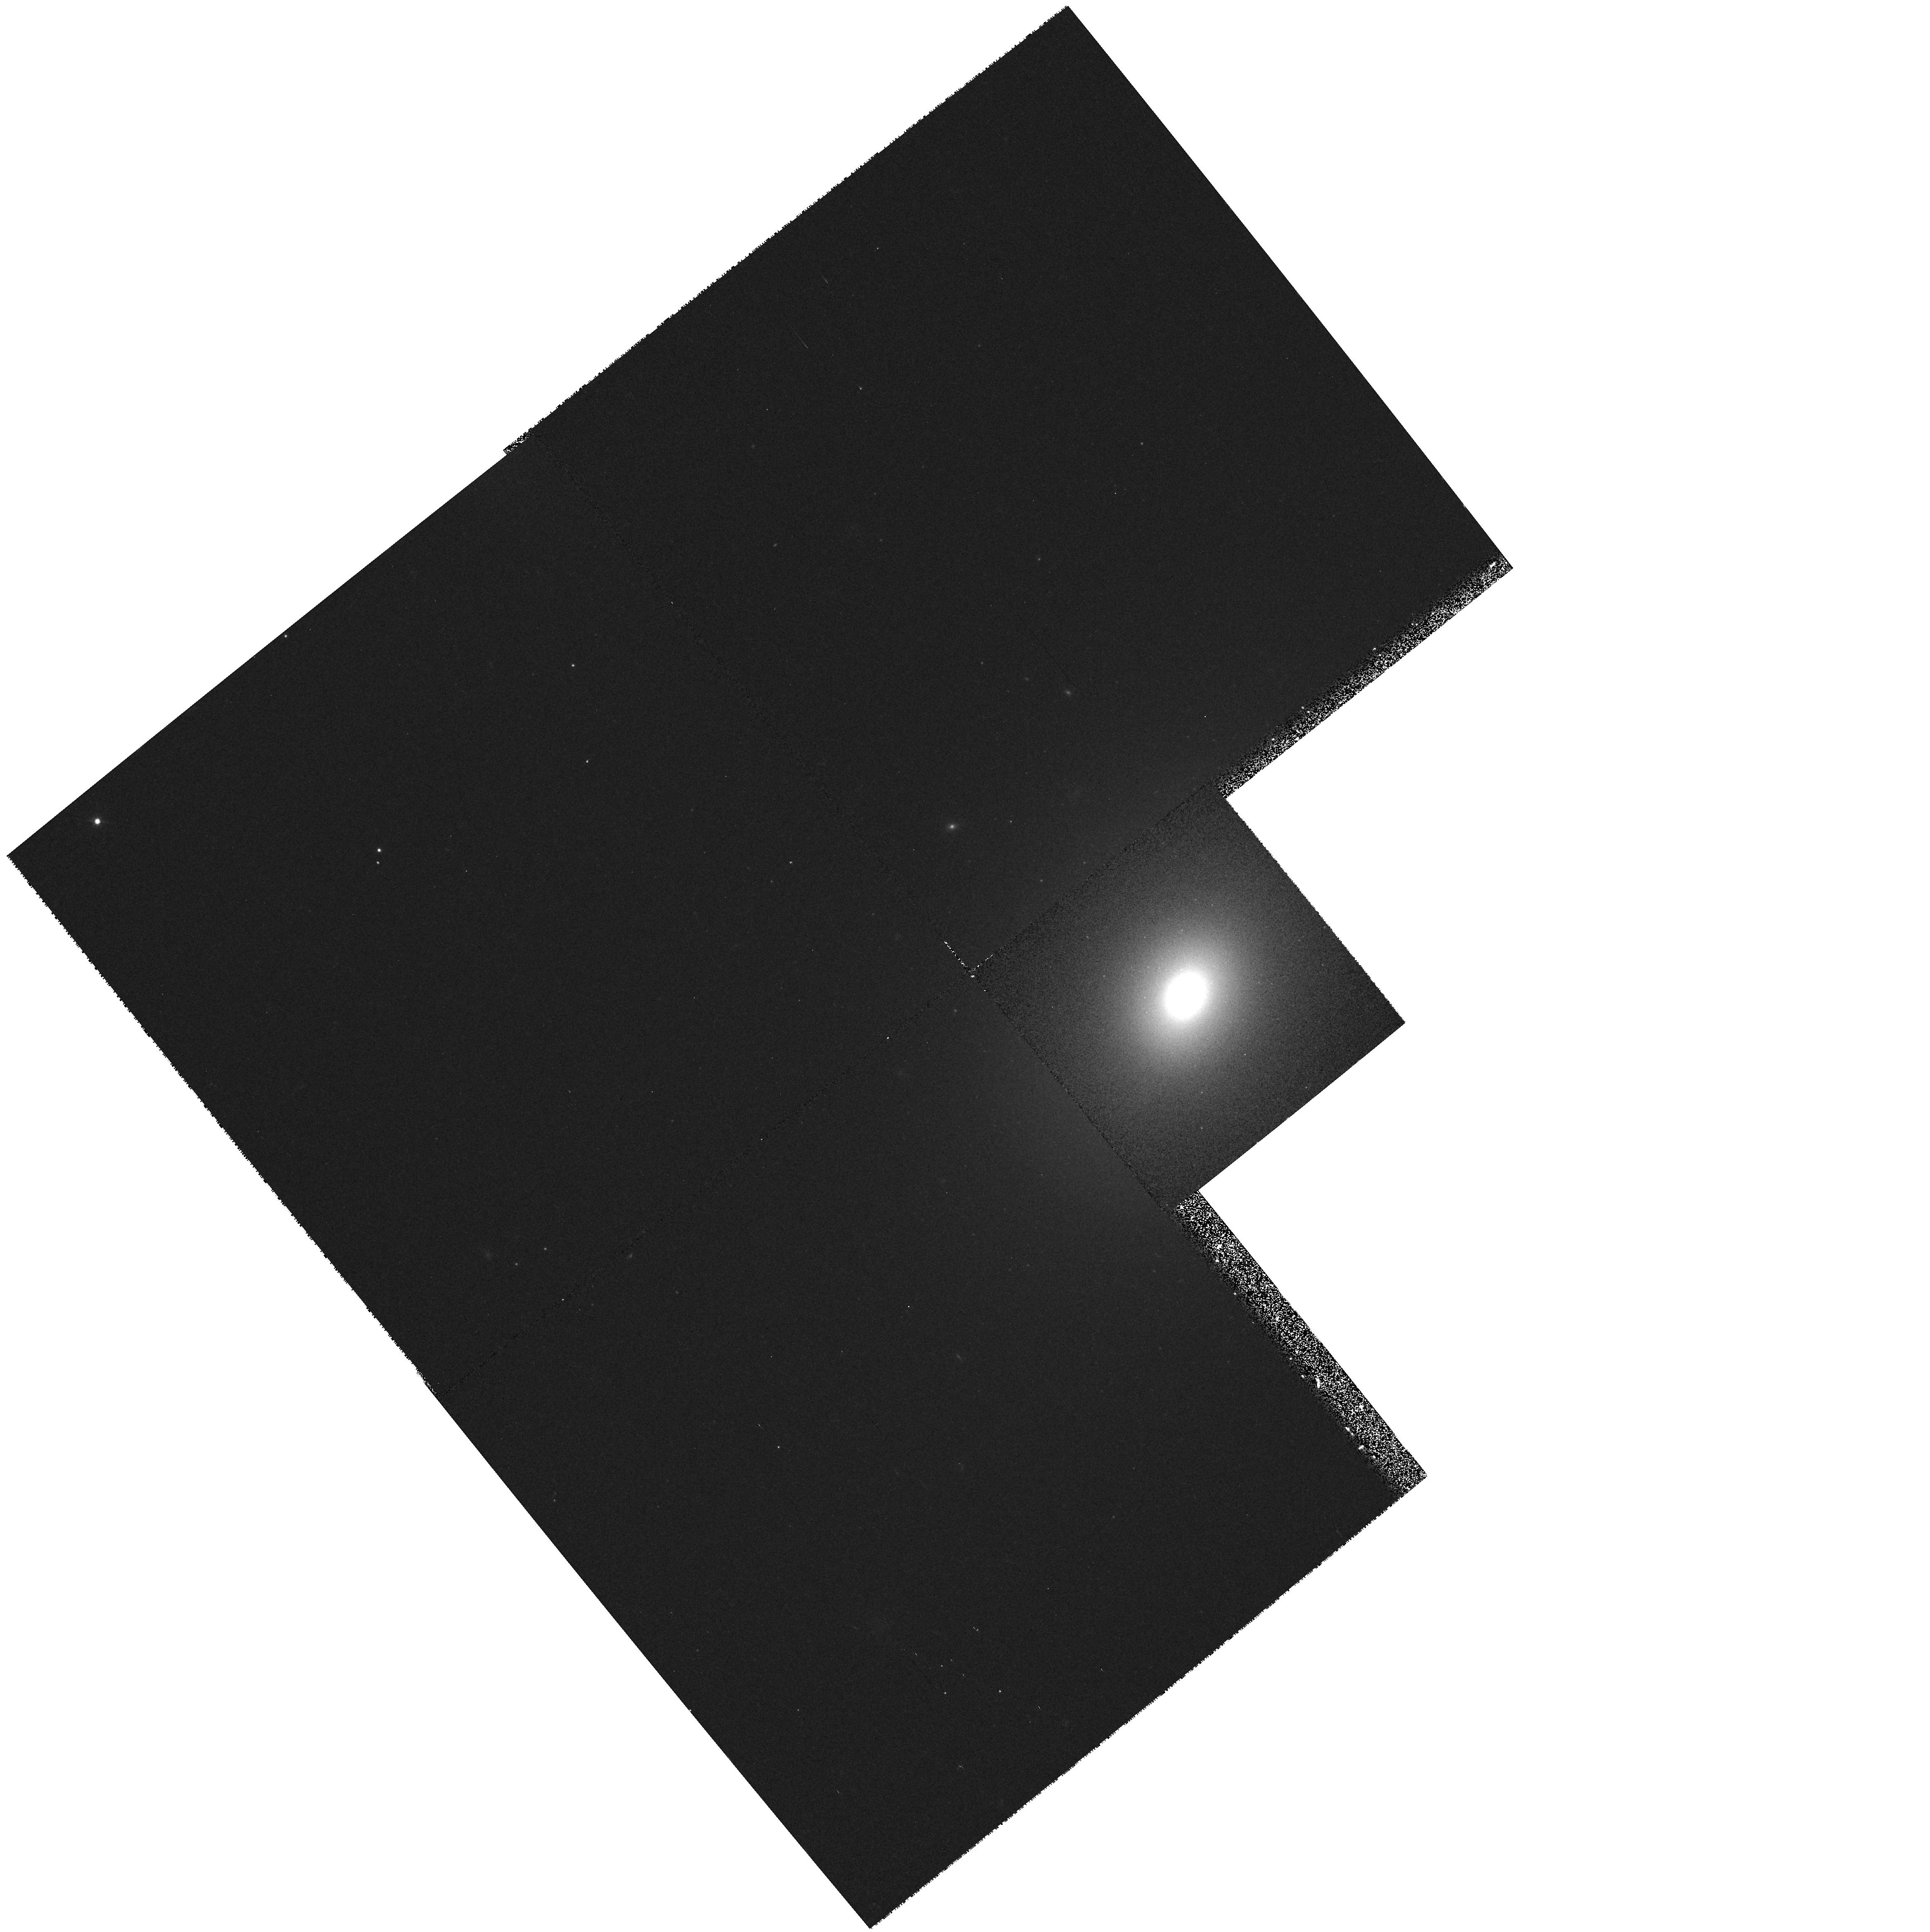
Target: 3C78.0
Instrument: WFPC2/PC
Filter: F555W
Exposure: 10 min
Observation ID: hst_6348_49_wfpc2_pc_f555w_u3a149

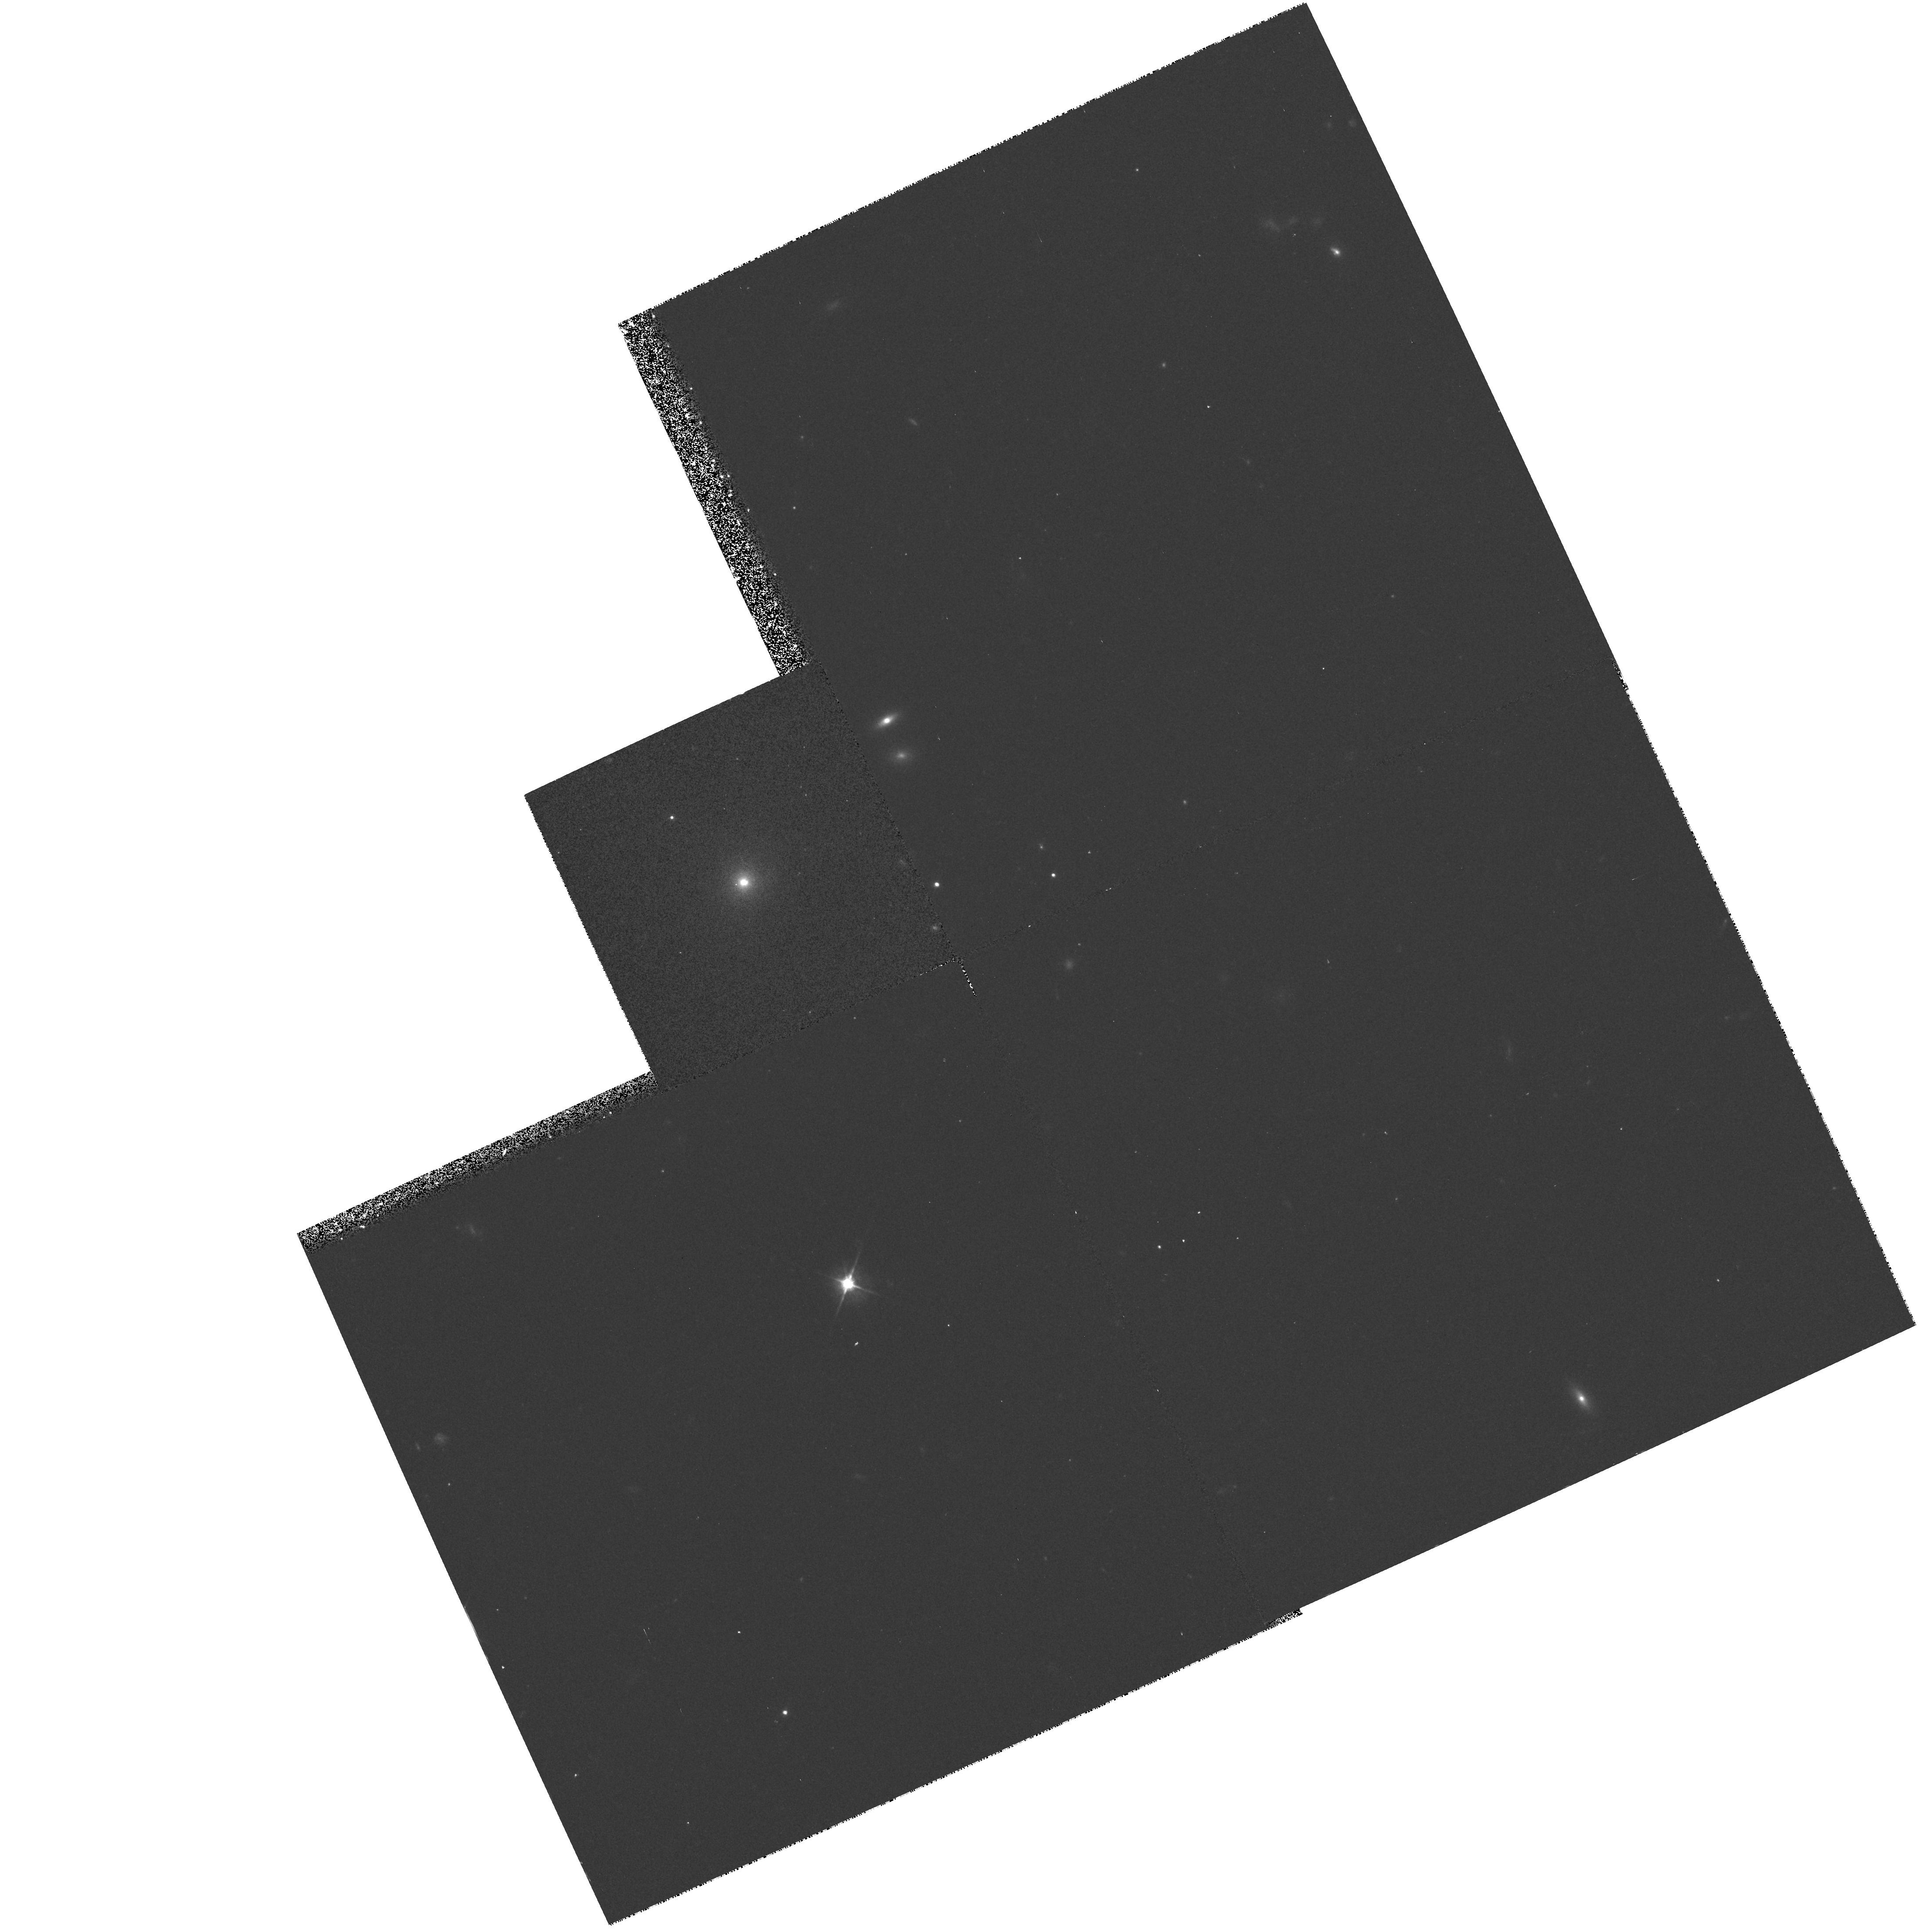
Target: 3C303.0
Instrument: WFPC2/PC
Filter: F555W
Exposure: 10 min
Observation ID: hst_6348_3v_wfpc2_pc_f555w_u3a13v

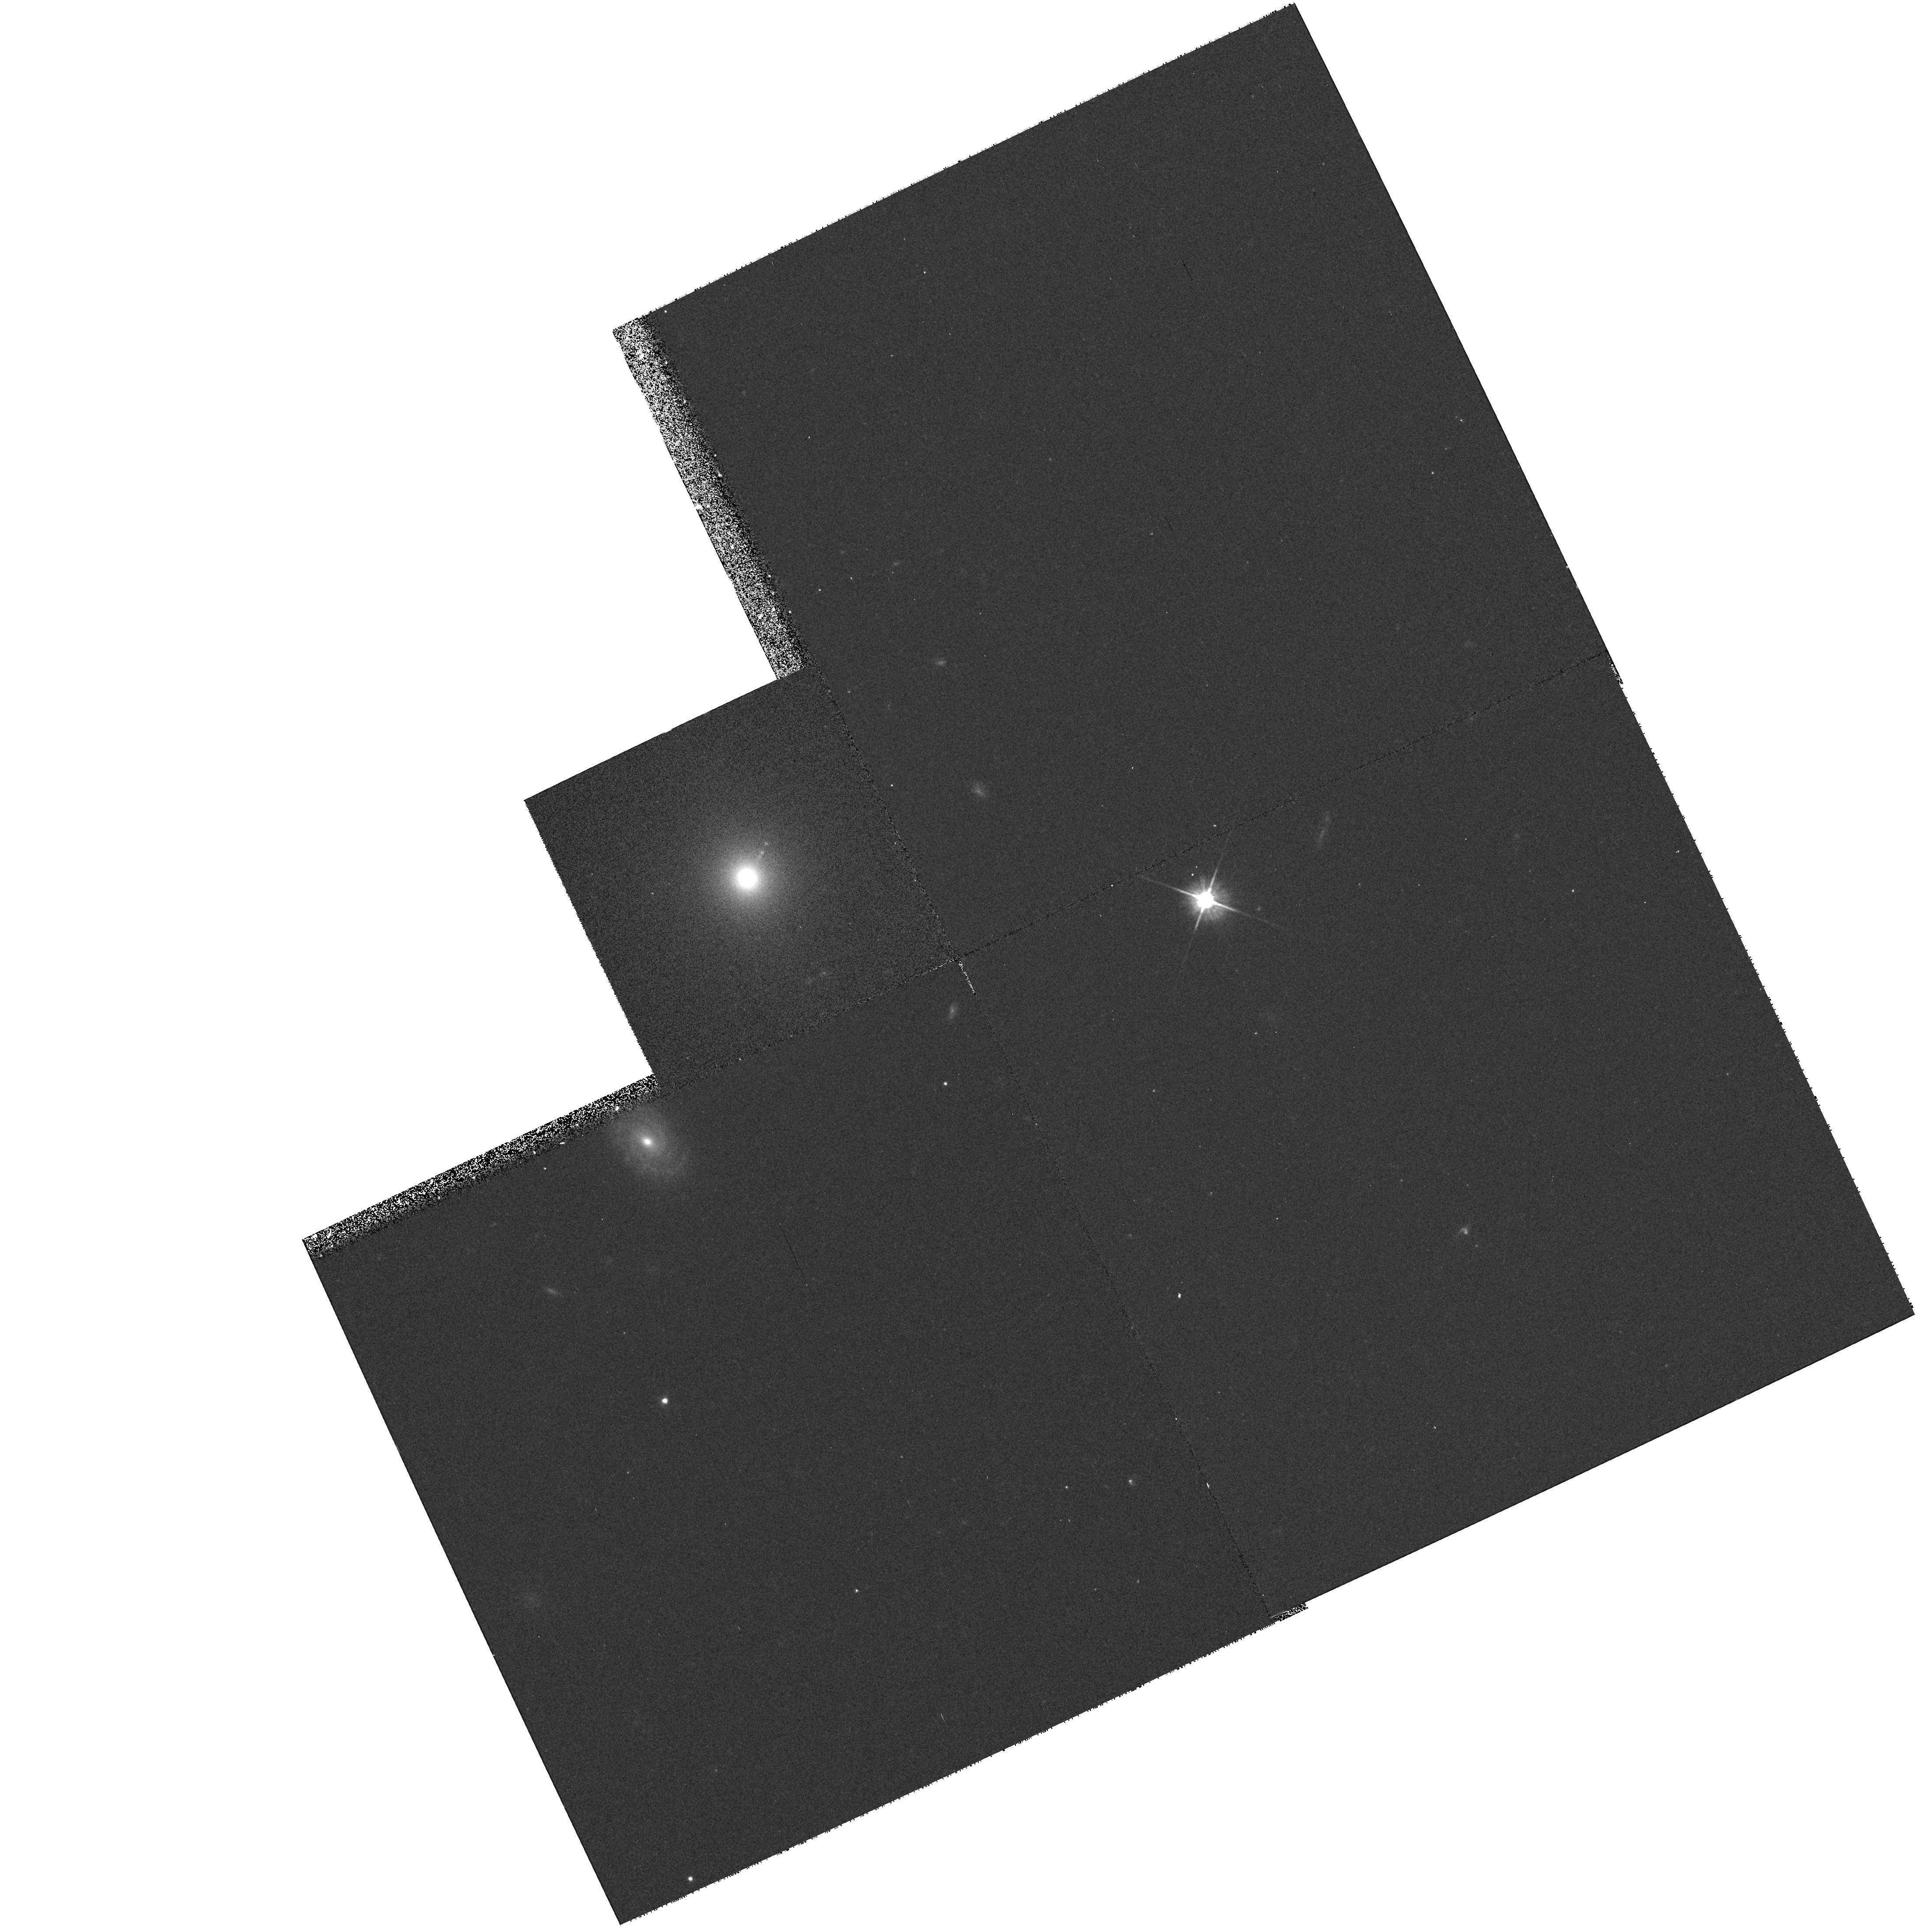
Target: 3C15.0
Instrument: WFPC2/PC
Filter: F555W
Exposure: 10 min
Observation ID: hst_6348_08_wfpc2_pc_f555w_u3a108

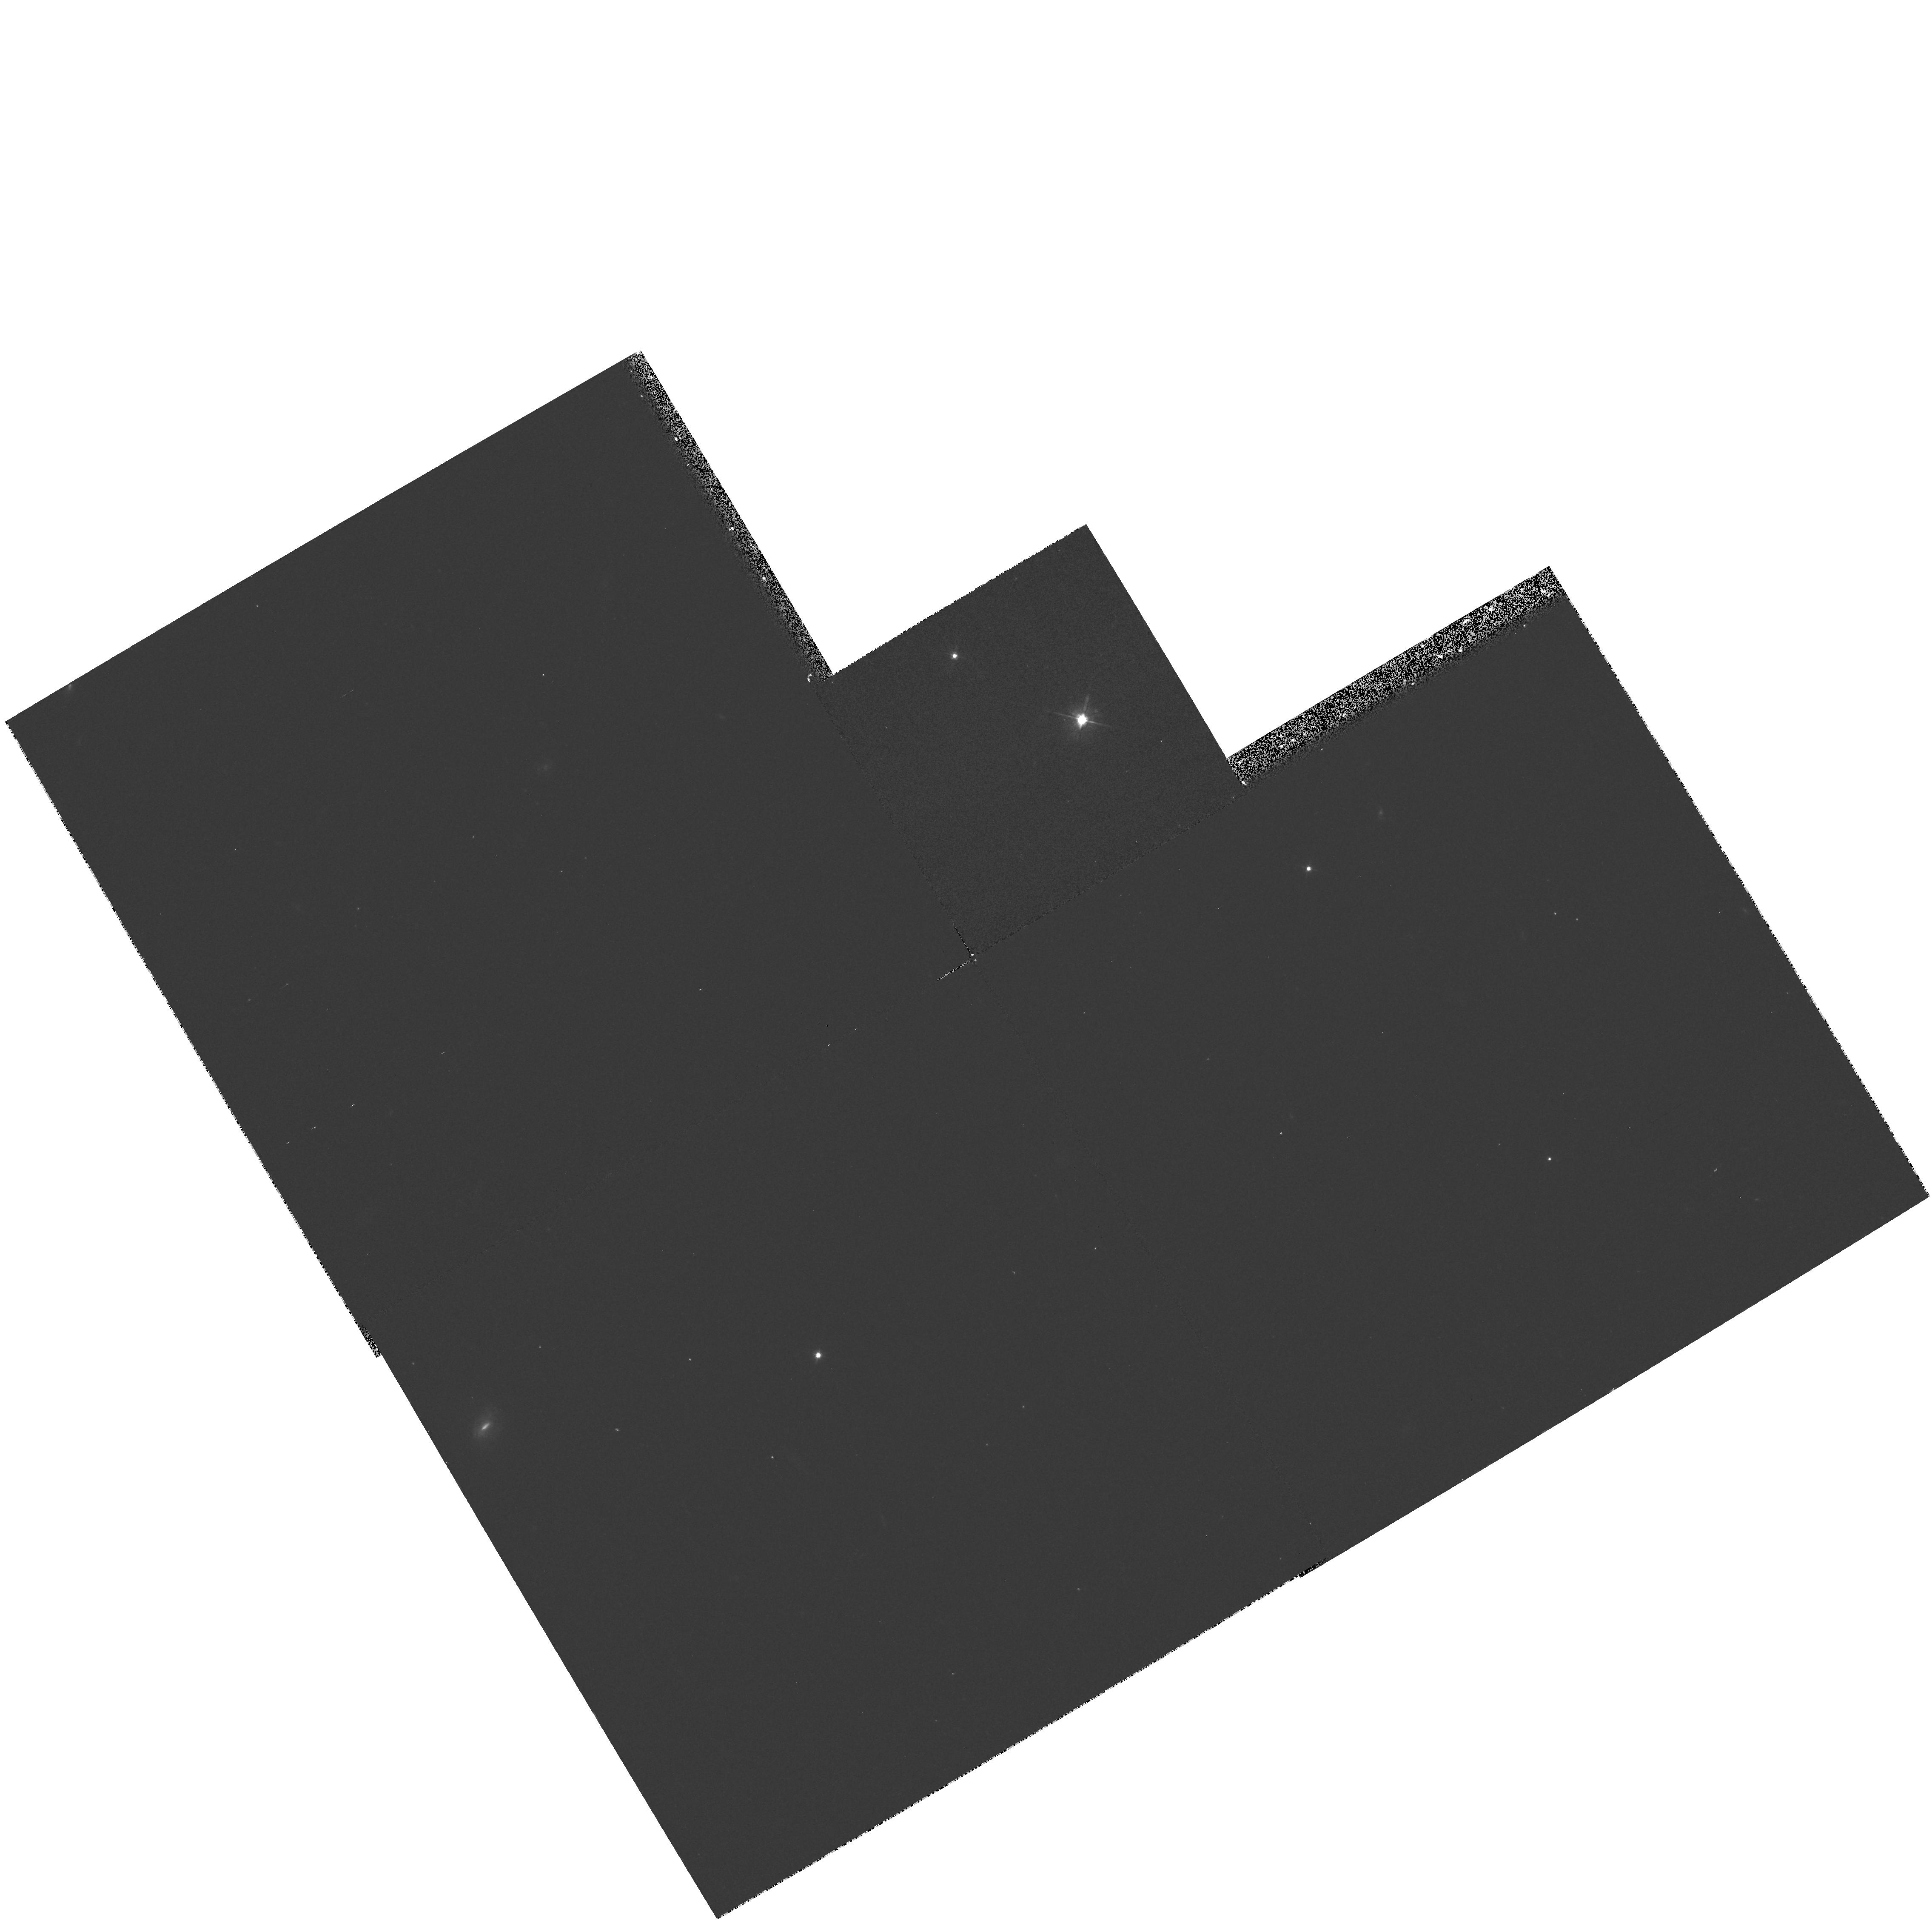
Target: 3C230.0
Instrument: WFPC2/PC
Filter: F555W
Exposure: 10 min
Observation ID: hst_6348_1m_wfpc2_pc_f555w_u3a11m

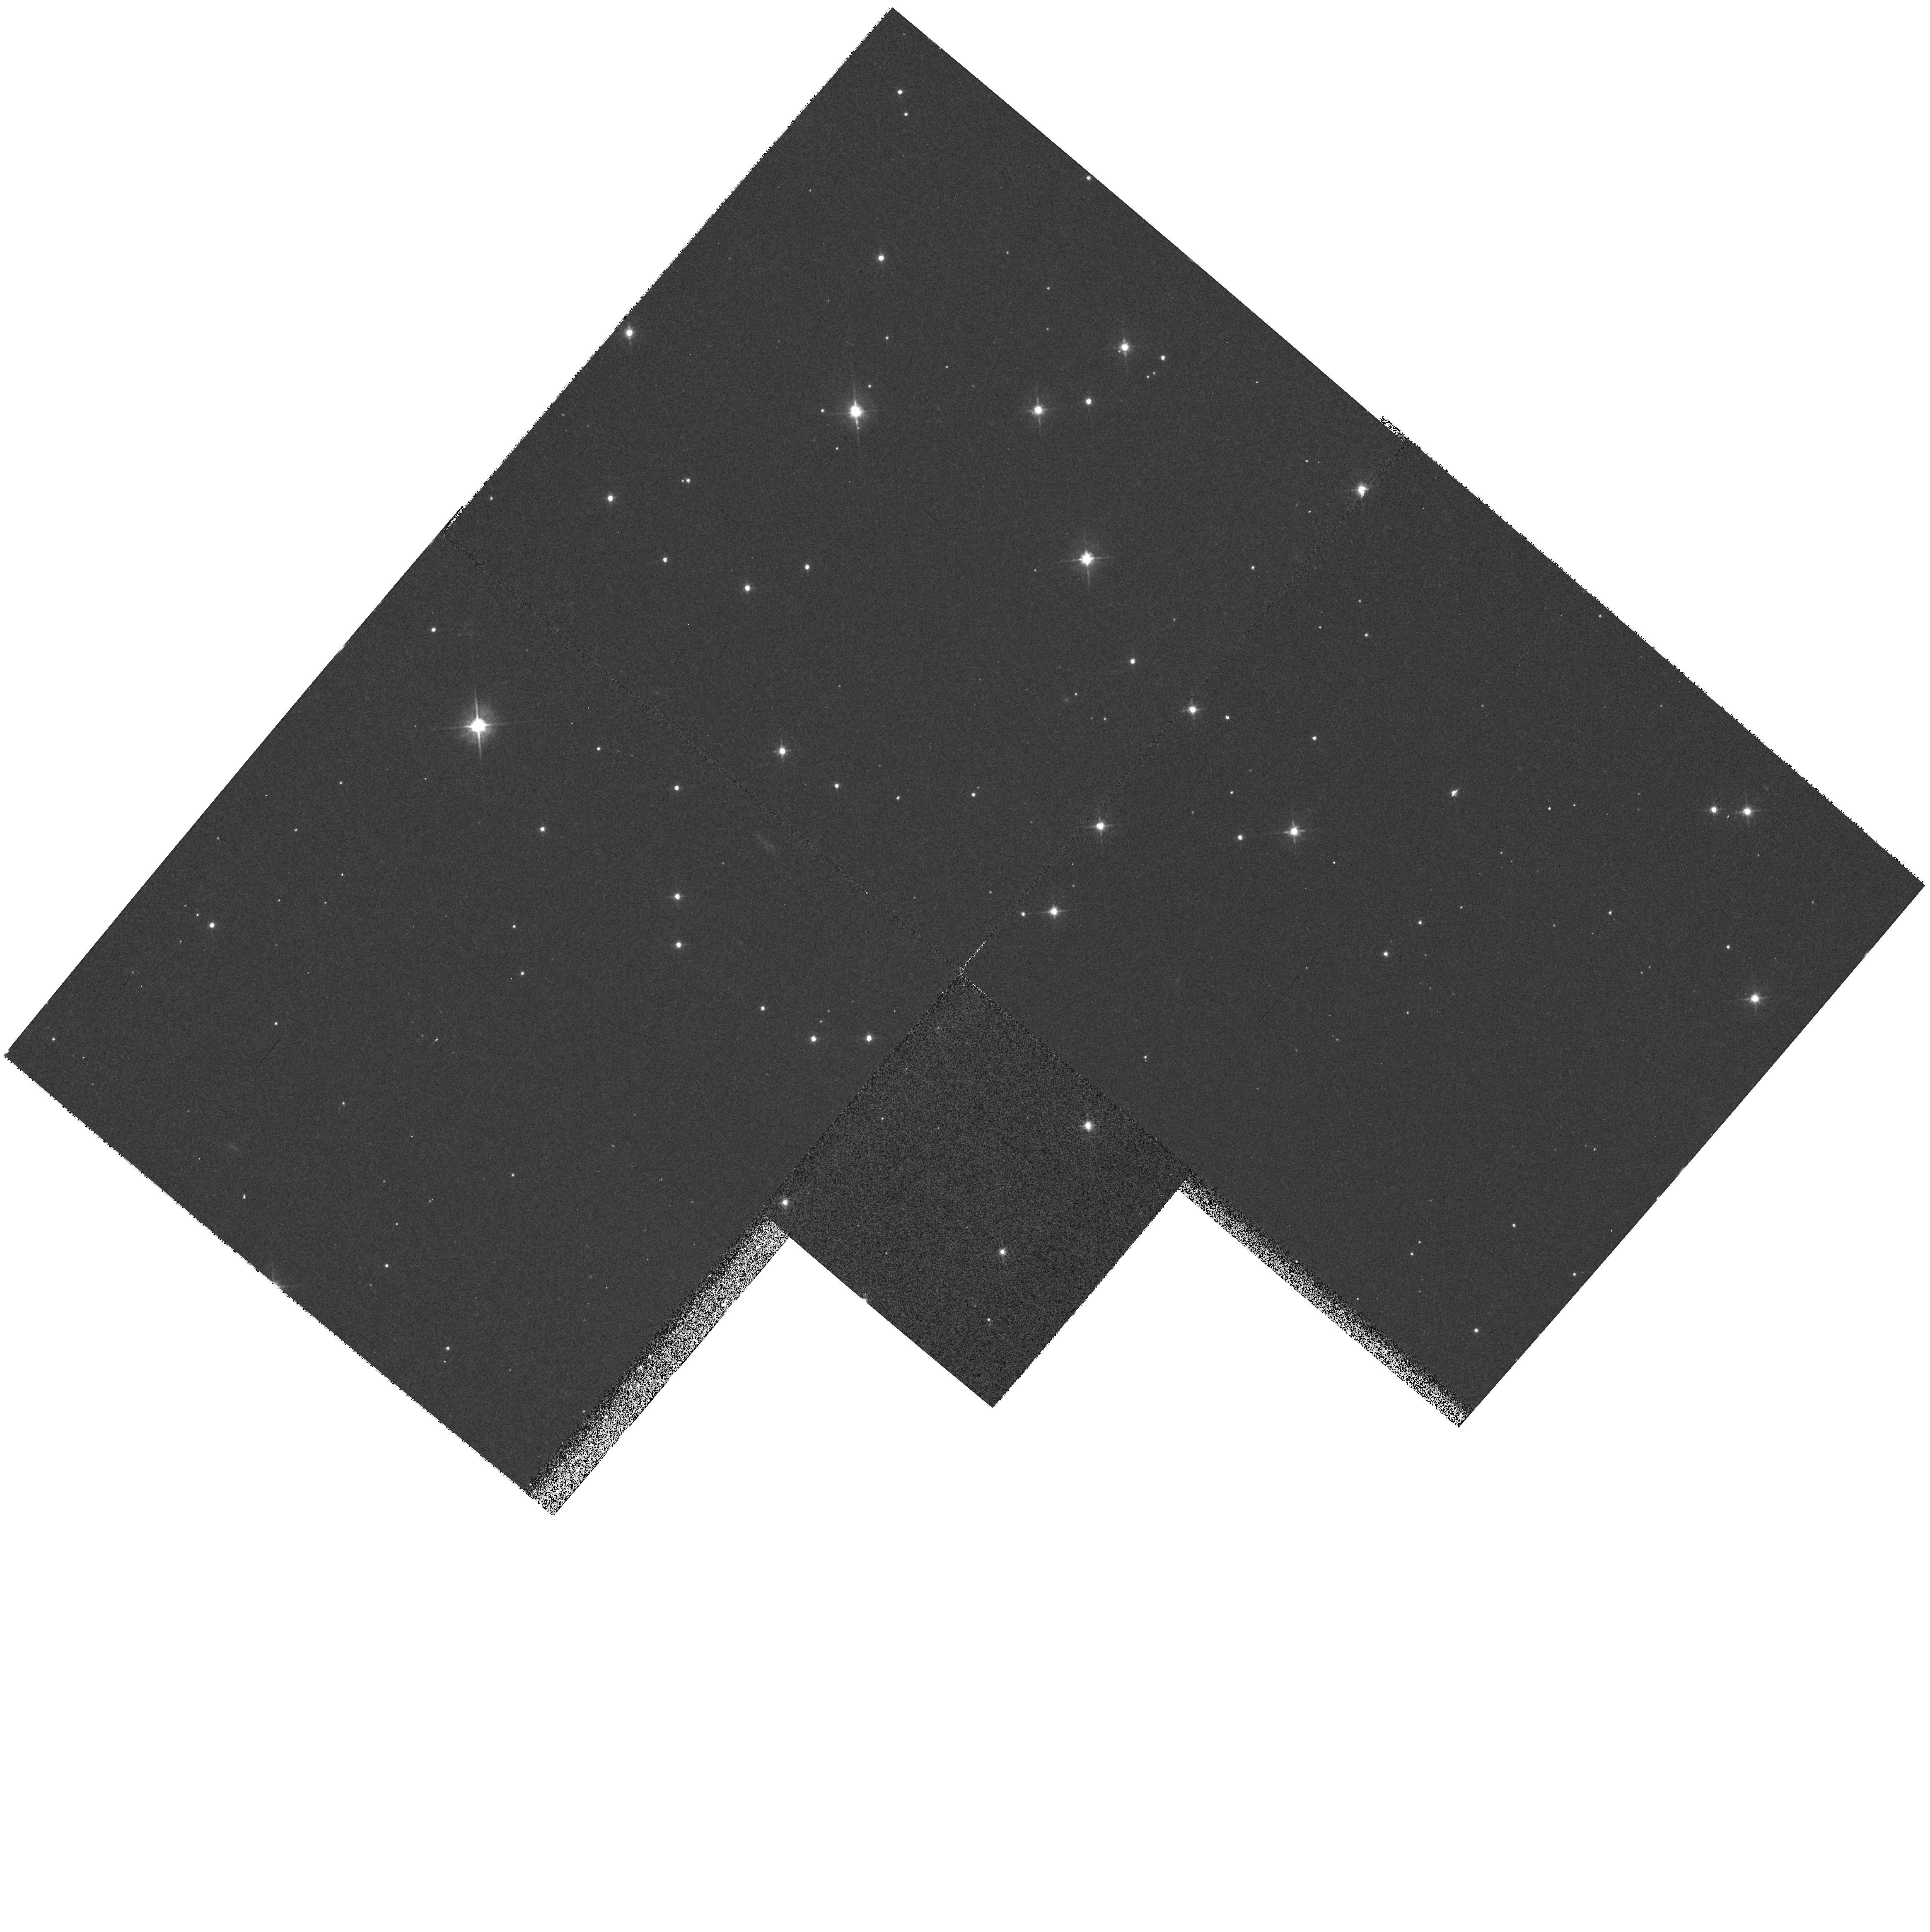
Target: 3C125.0
Instrument: WFPC2/PC
Filter: F555W
Exposure: 10 min
Observation ID: hst_6348_72_wfpc2_pc_f555w_u3a172

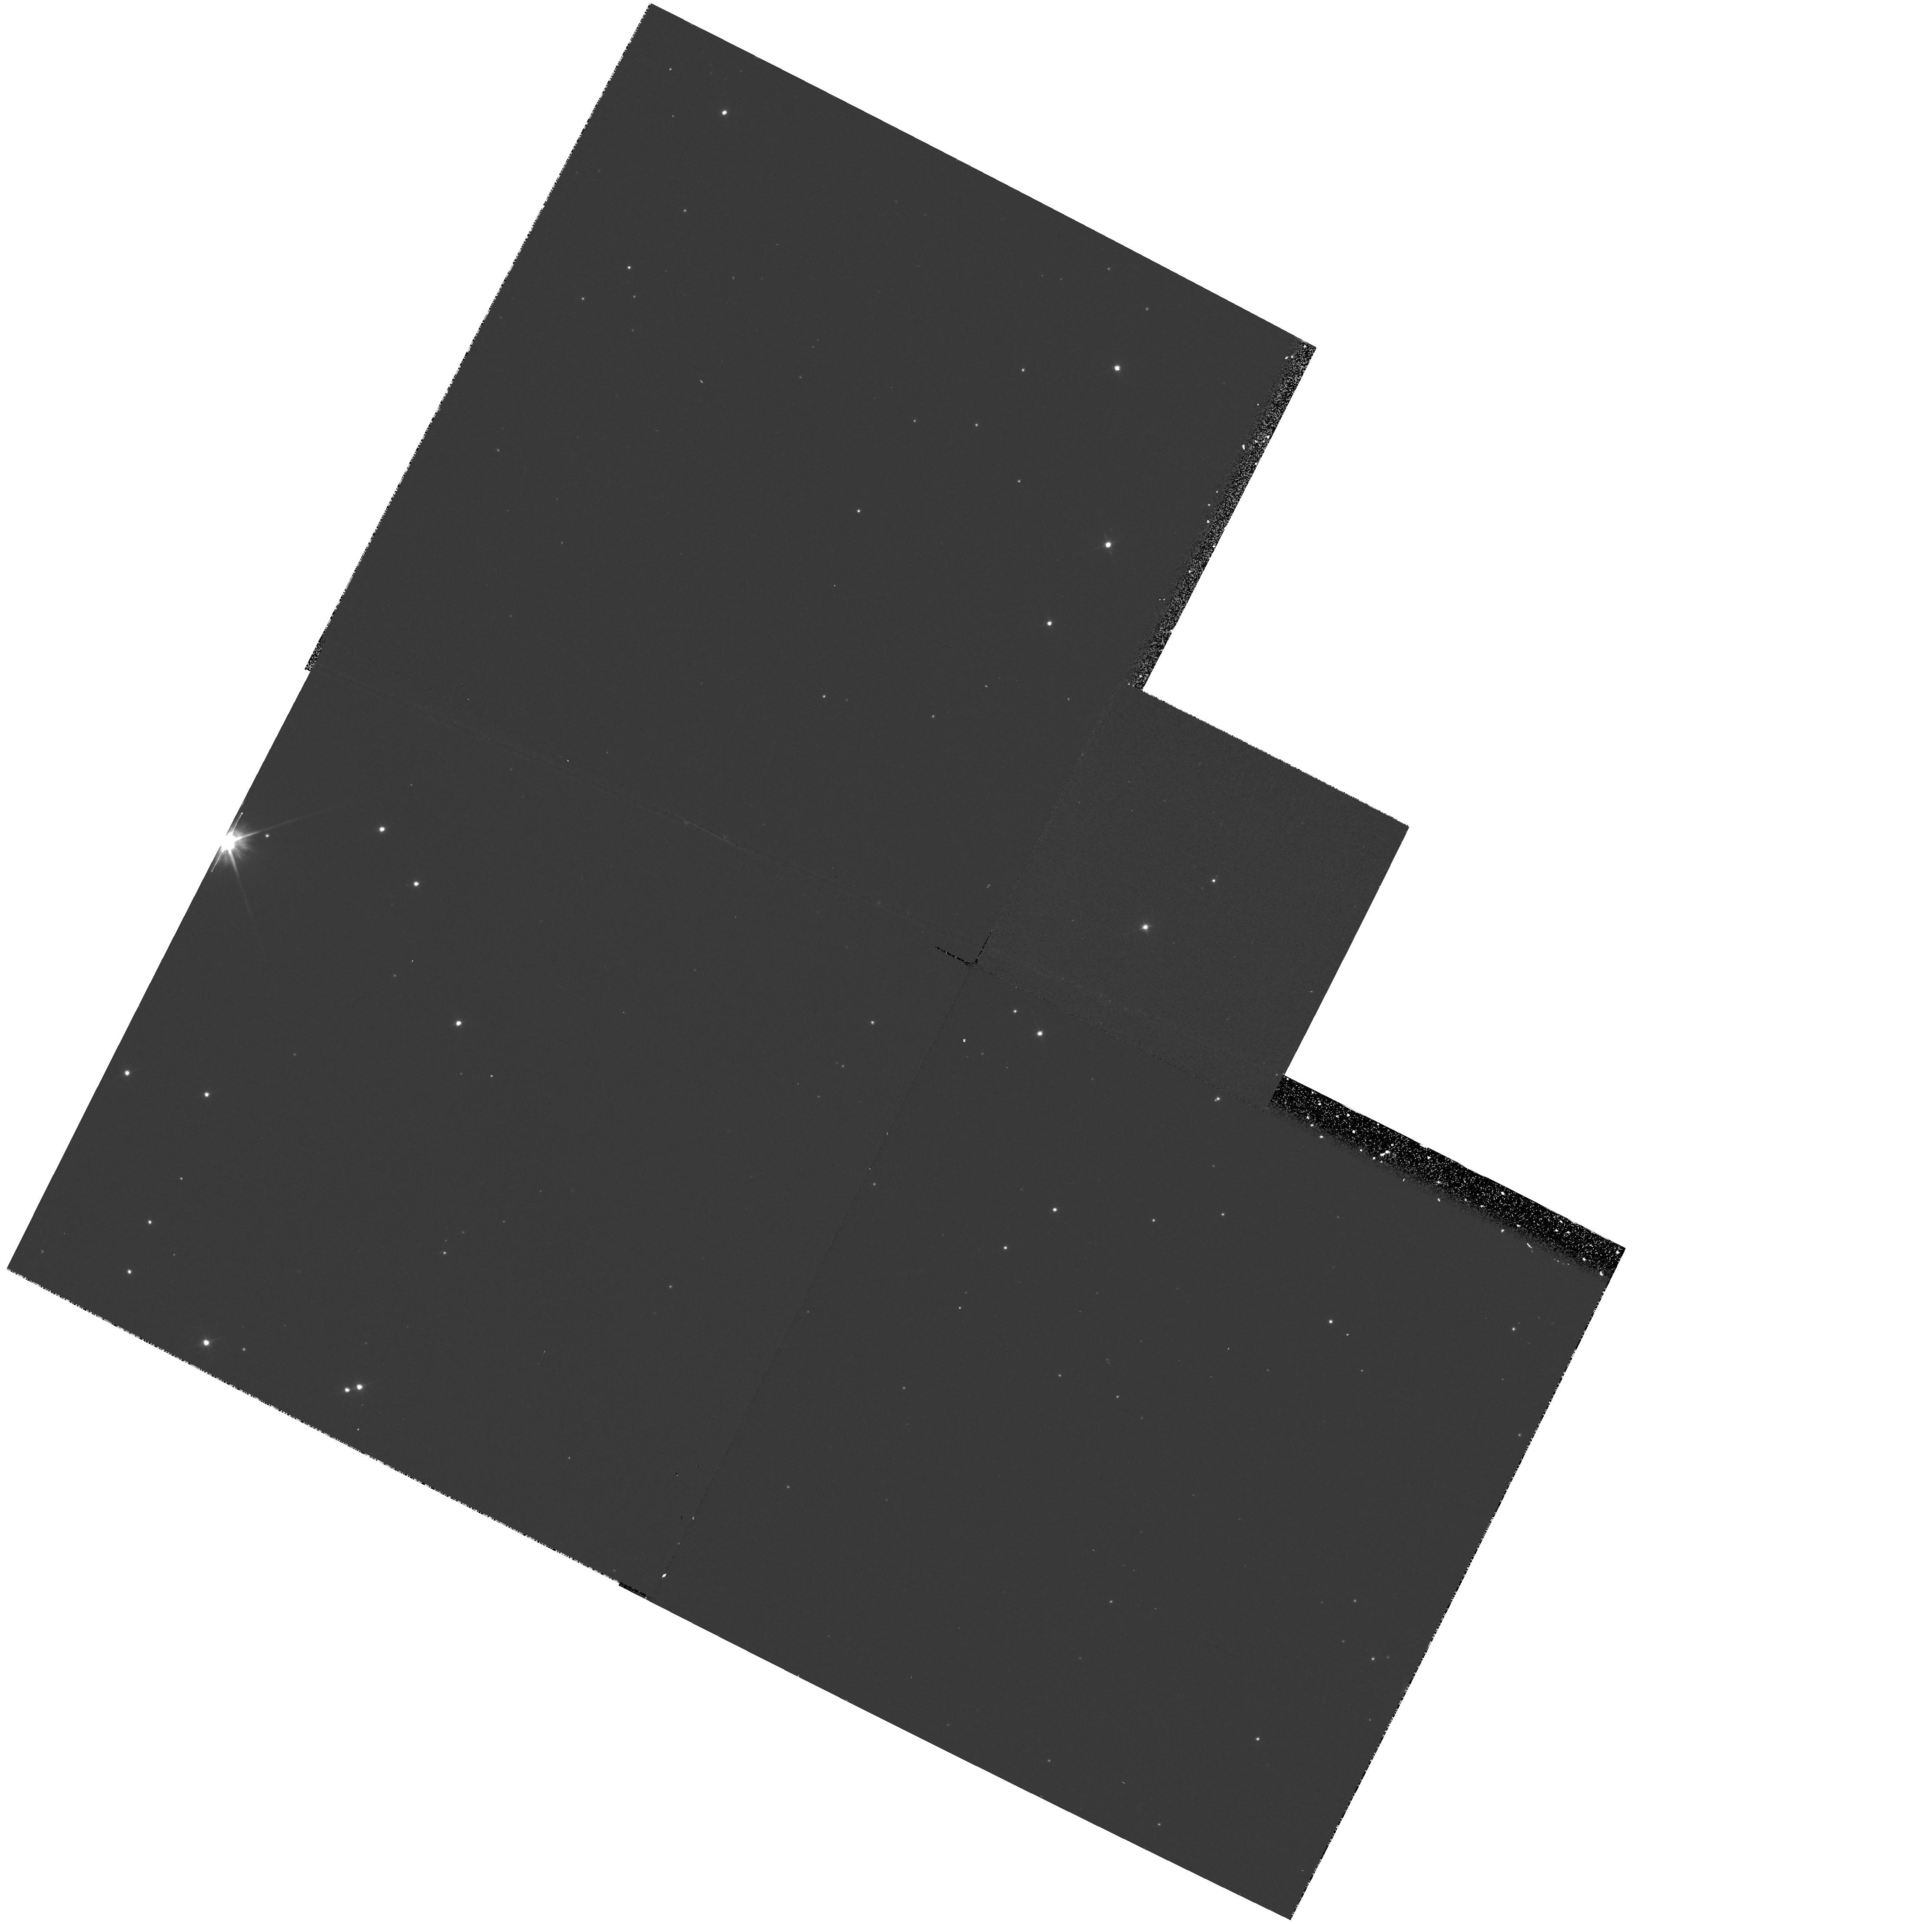
Target: 3C86.0
Instrument: WFPC2/PC
Filter: F555W
Exposure: 10 min
Observation ID: hst_6348_55_wfpc2_pc_f555w_u3a155

Blue Continuum Snapshots of 3CR Radio Galaxies (PI: Sparks, William B.)

Radio galaxies are an important class of extragalactic objects: they represent one of the most energetic astrophysical phenomena; they may be used as probes of their environments; and they are unique probes of the early Universe. The size scales and brightness levels which HST can measure are ideally suited to the study of optical emission associated with the host galaxies of radio sources and anomalies such as jets and tidal debris. In Cycle 4 we carried out a red continuum snapshot survey of the 3CR catalog to ask: What are the host galaxy morphologies --- are there differences between FR-I and FR-II sources, nuclear cusps, tidal tails? How common are optical jets? Do optical continuum and radio structures align? How common are dust- discs; what is their orientation and morphology? In Cycle 5 we are observing emission line 3C sources to map circumnuclear ionized gas, identify where jets and gas interact, and find gas disks and filaments. Here we propose to add blue continuum observations to provide unique high spatial resolution information on the color distribution within galaxies, the reddening due to dust, the spectral indices of optical synchrotron jets and the colors of active nuclei and tidal tails. We will measure colors of star clusters at low redshift and see how the alignment effect ``turns on'' with redshift at a second, bluer wavelength. The resulting database on one of the most studied samples ever will be a major resource for the astronomical community and we will waive proprietary rights to these data.